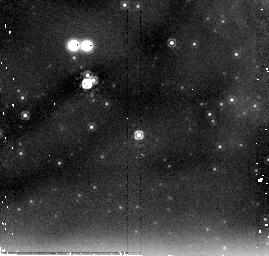
Target: NGC604-5. Instrument: NICMOS/NIC2. Filter: F205W. Exposure: 6 min. Observation ID: n96y02090

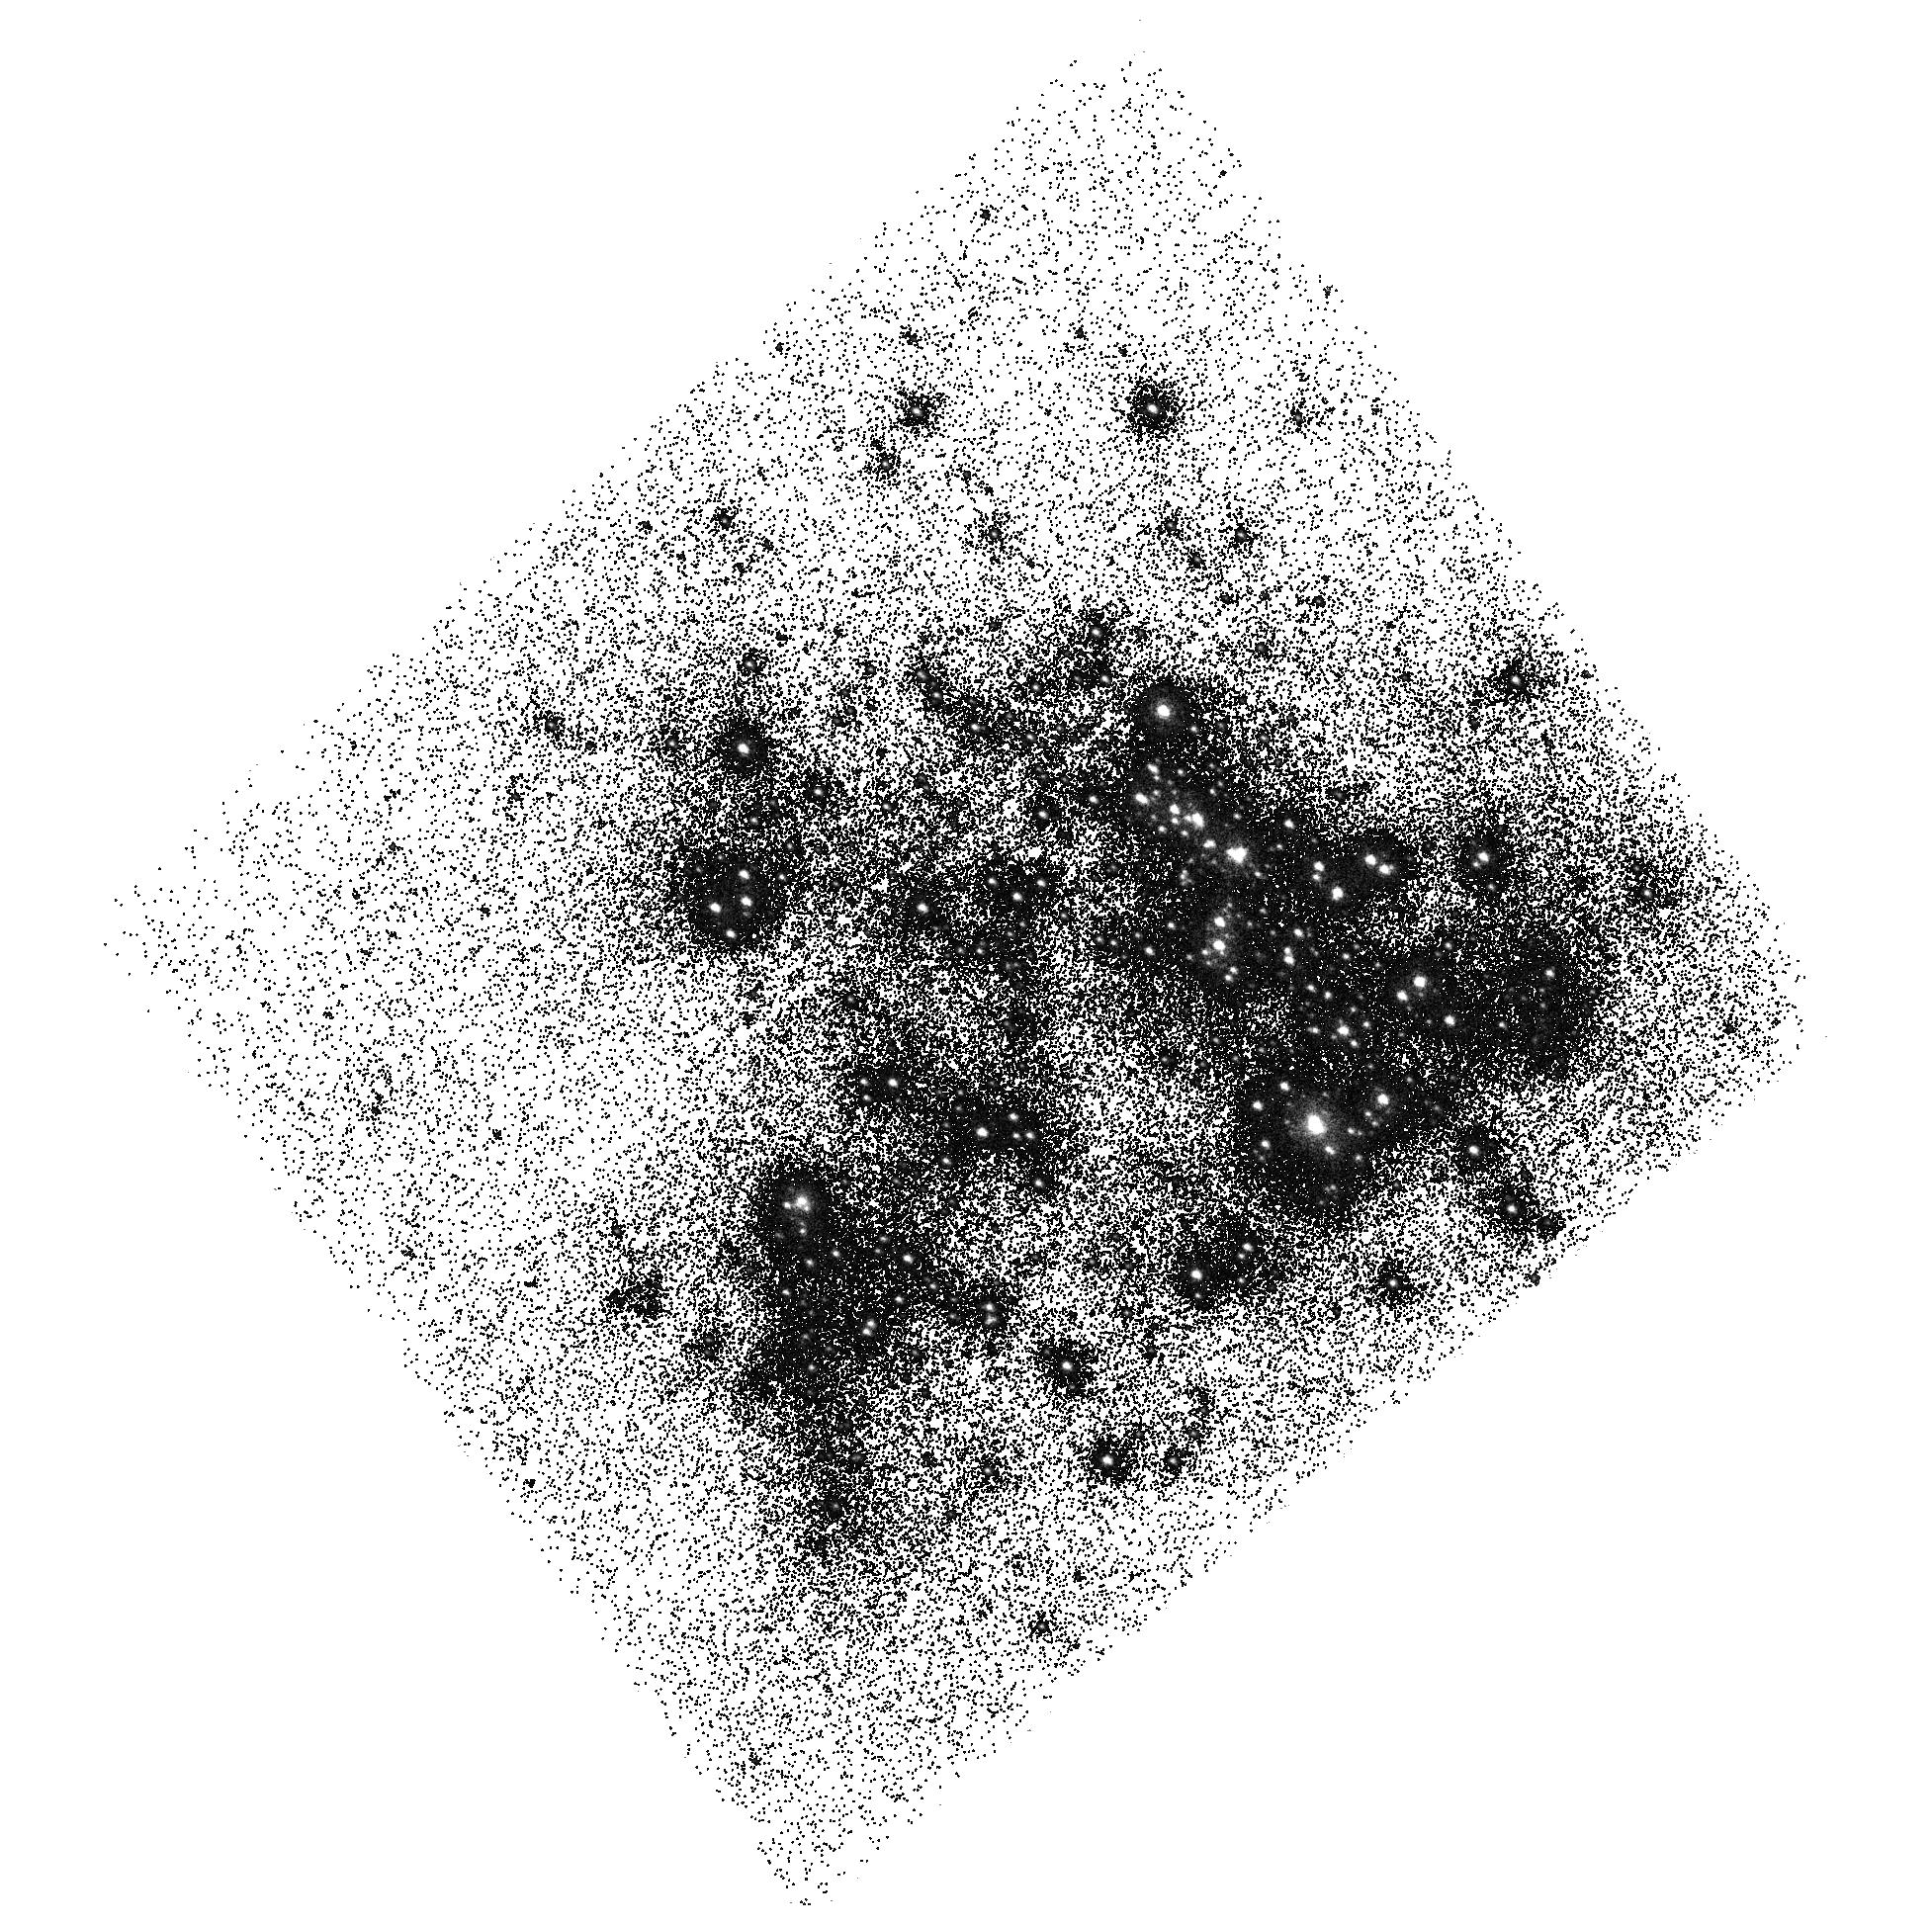
Target: NGC604-CORE. Instrument: ACS/SBC. Filter: F165LP. Exposure: 4 min. Observation ID: hst_10419_12_acs_sbc_f165lp_j96y12

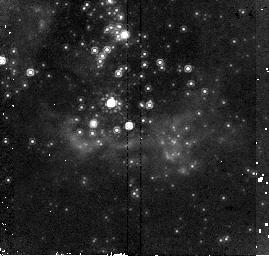
Target: NGC604-2. Instrument: NICMOS/NIC2. Filter: F160W. Exposure: 6 min. Observation ID: n96y010f0

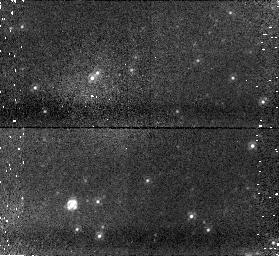
Target: field at RA 23.628°, Dec 30.776°. Instrument: NICMOS/NIC1. Filter: F110W. Exposure: 6 min. Observation ID: n96y01040

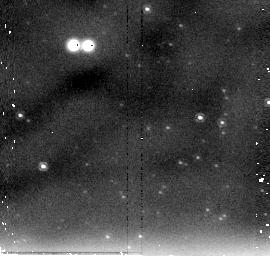
Target: NGC604-BKG. Instrument: NICMOS/NIC2. Filter: F205W. Exposure: 6 min. Observation ID: n96y030b0

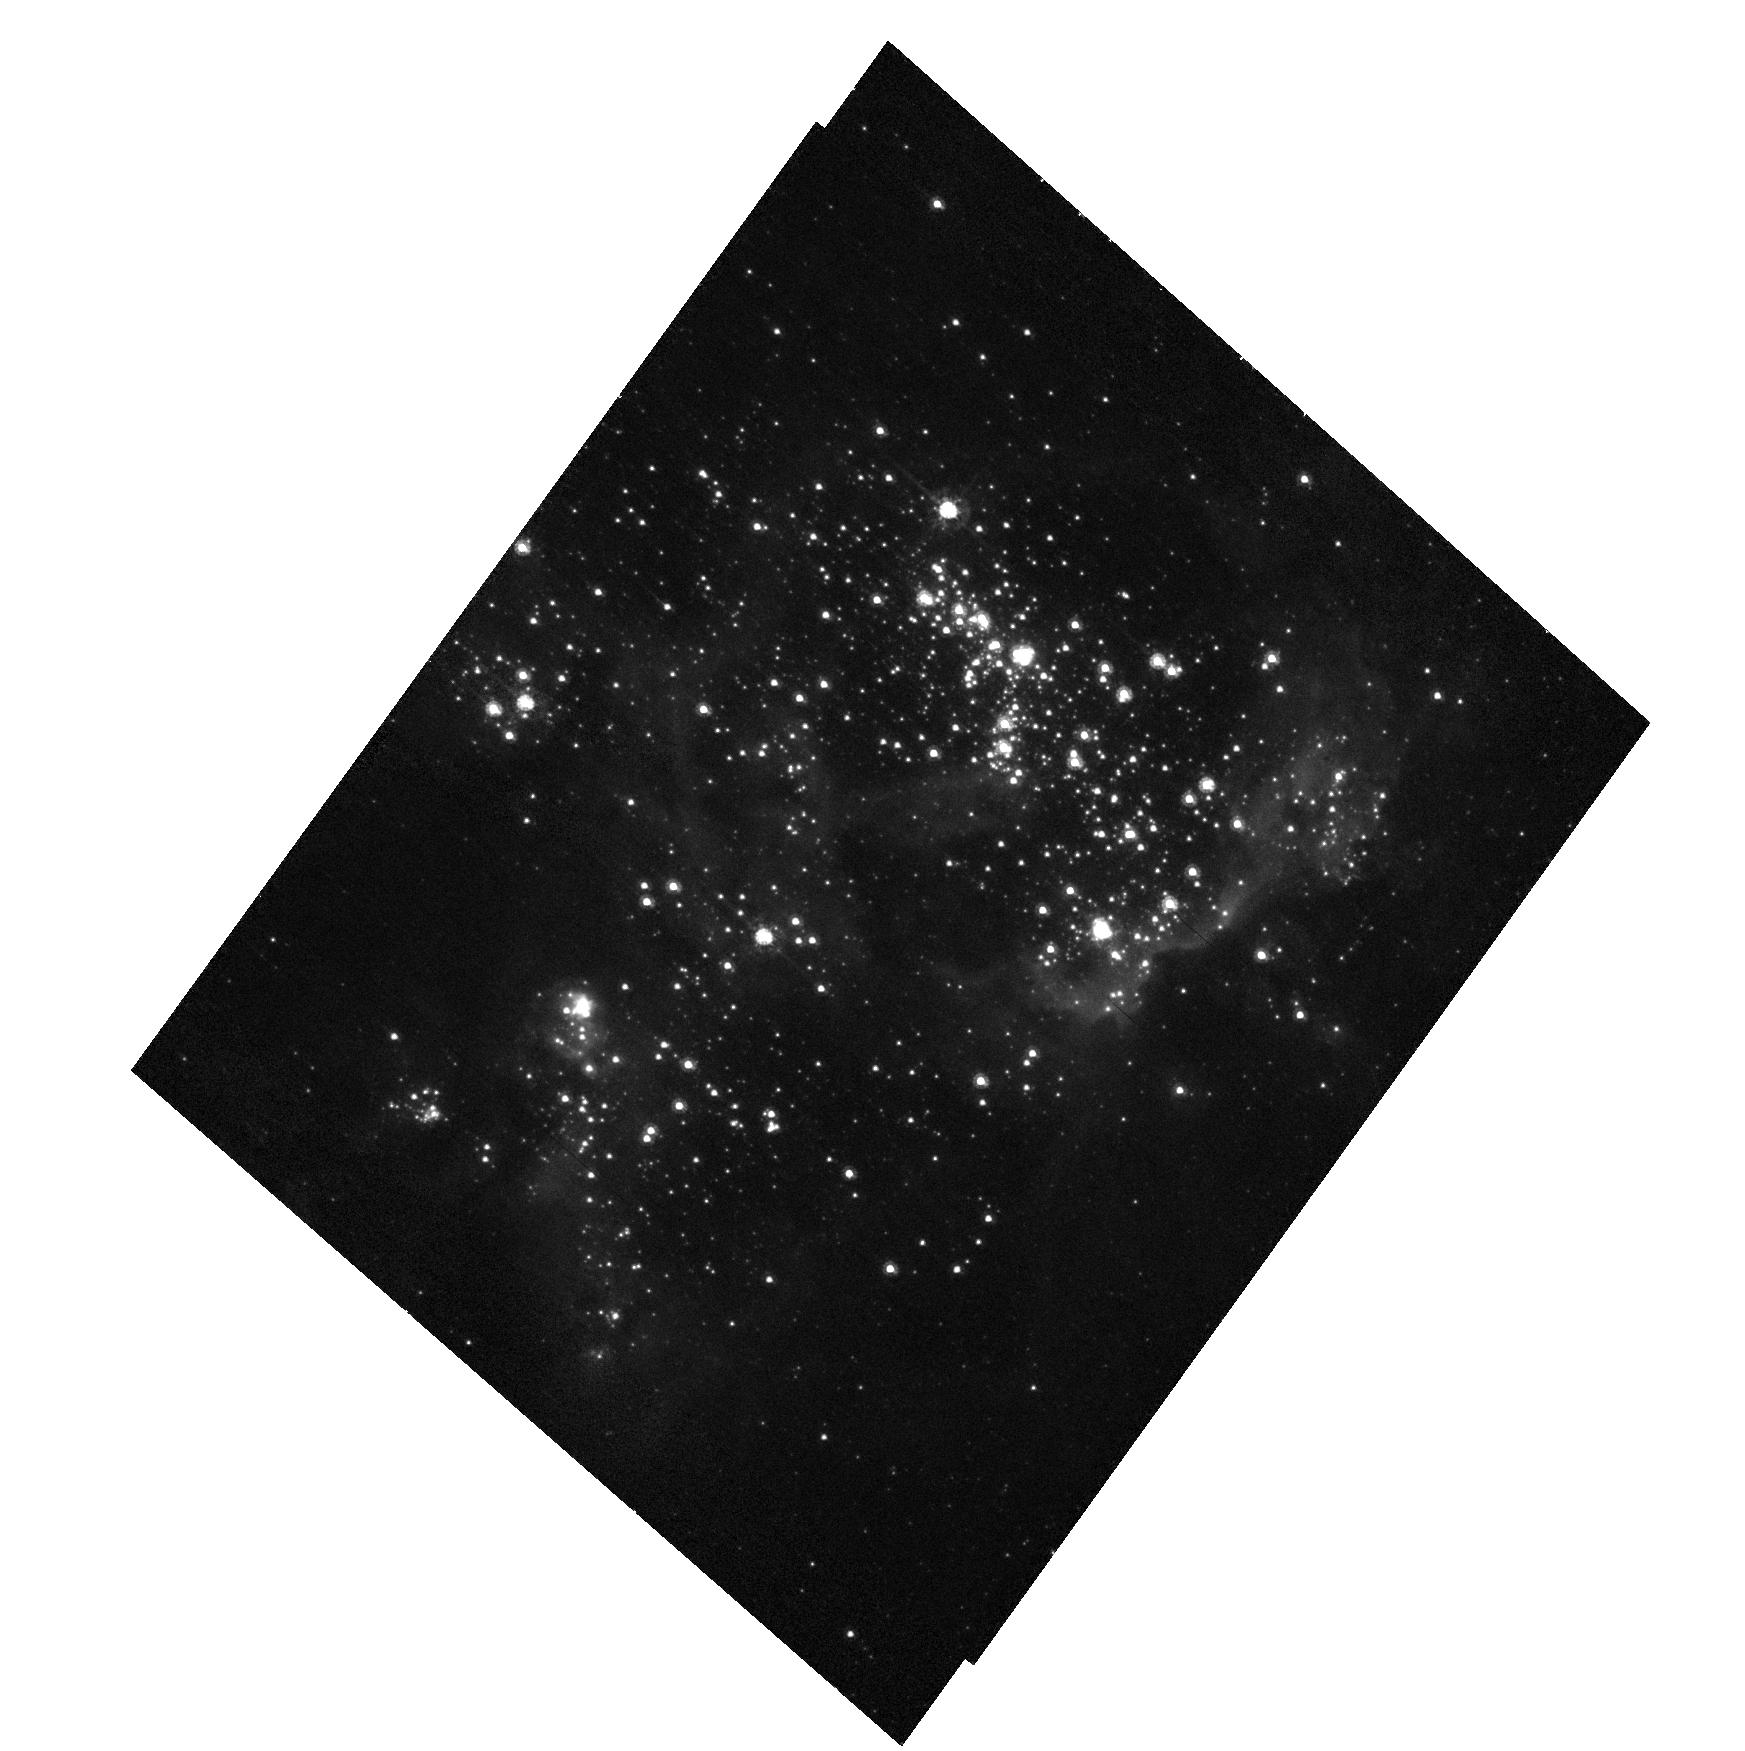
Target: NGC604-CORE. Instrument: ACS/HRC. Filter: F435W. Exposure: 13 min. Observation ID: hst_10419_11_acs_hrc_f435w_j96y11

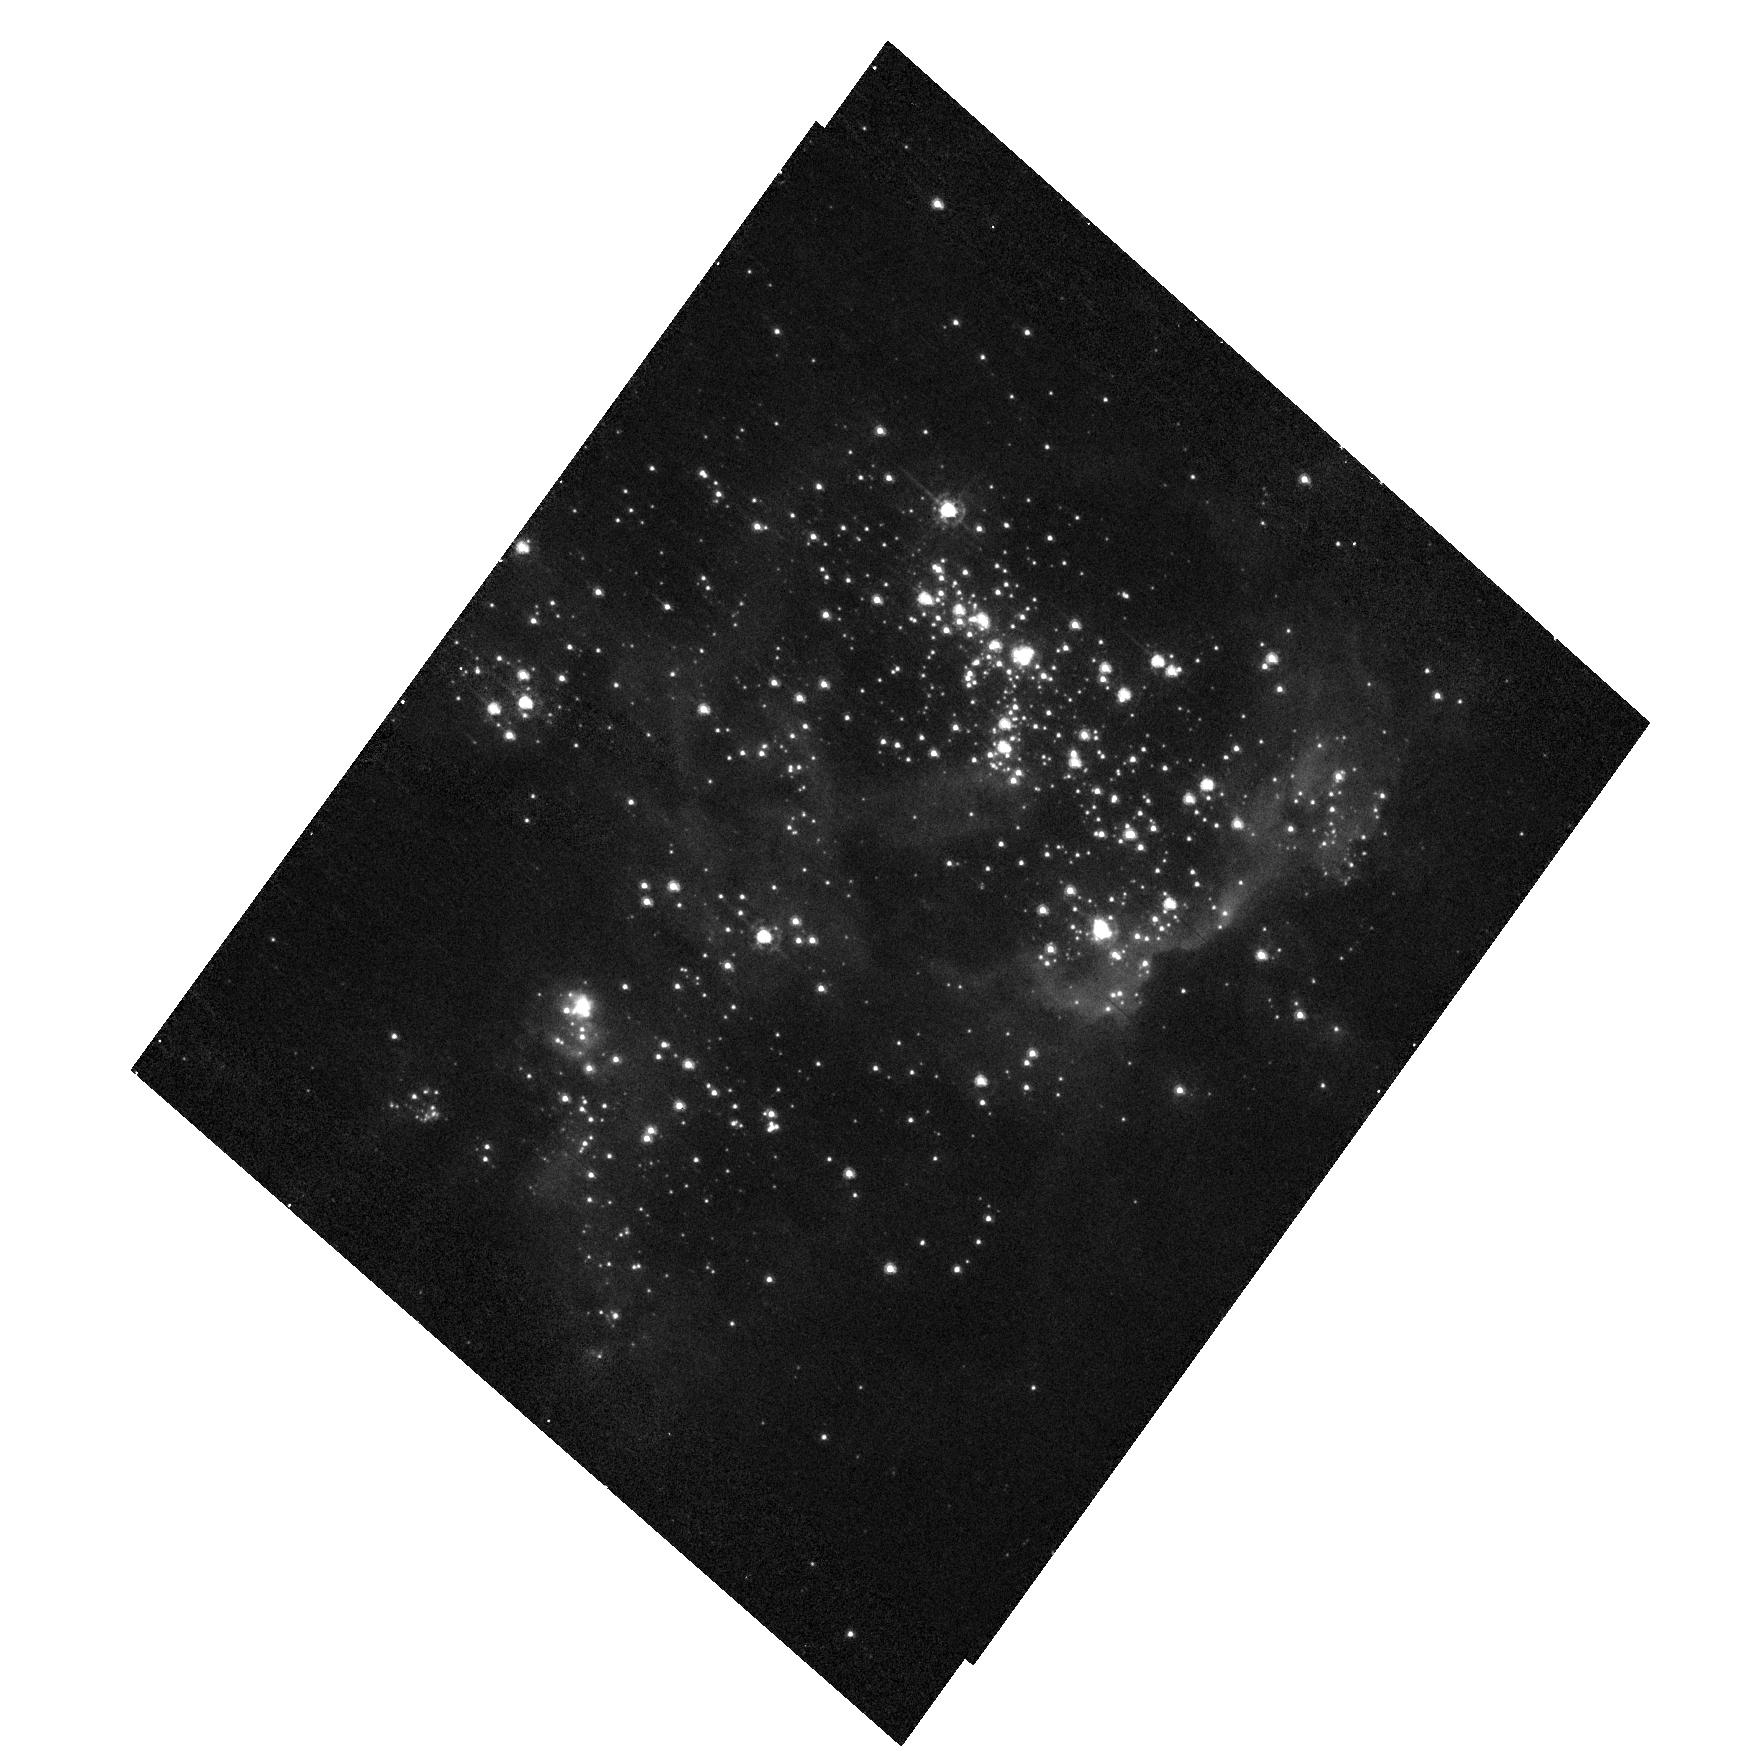
Target: NGC604-CORE. Instrument: ACS/HRC. Filter: F330W. Exposure: 13 min. Observation ID: hst_10419_11_acs_hrc_f330w_j96y11

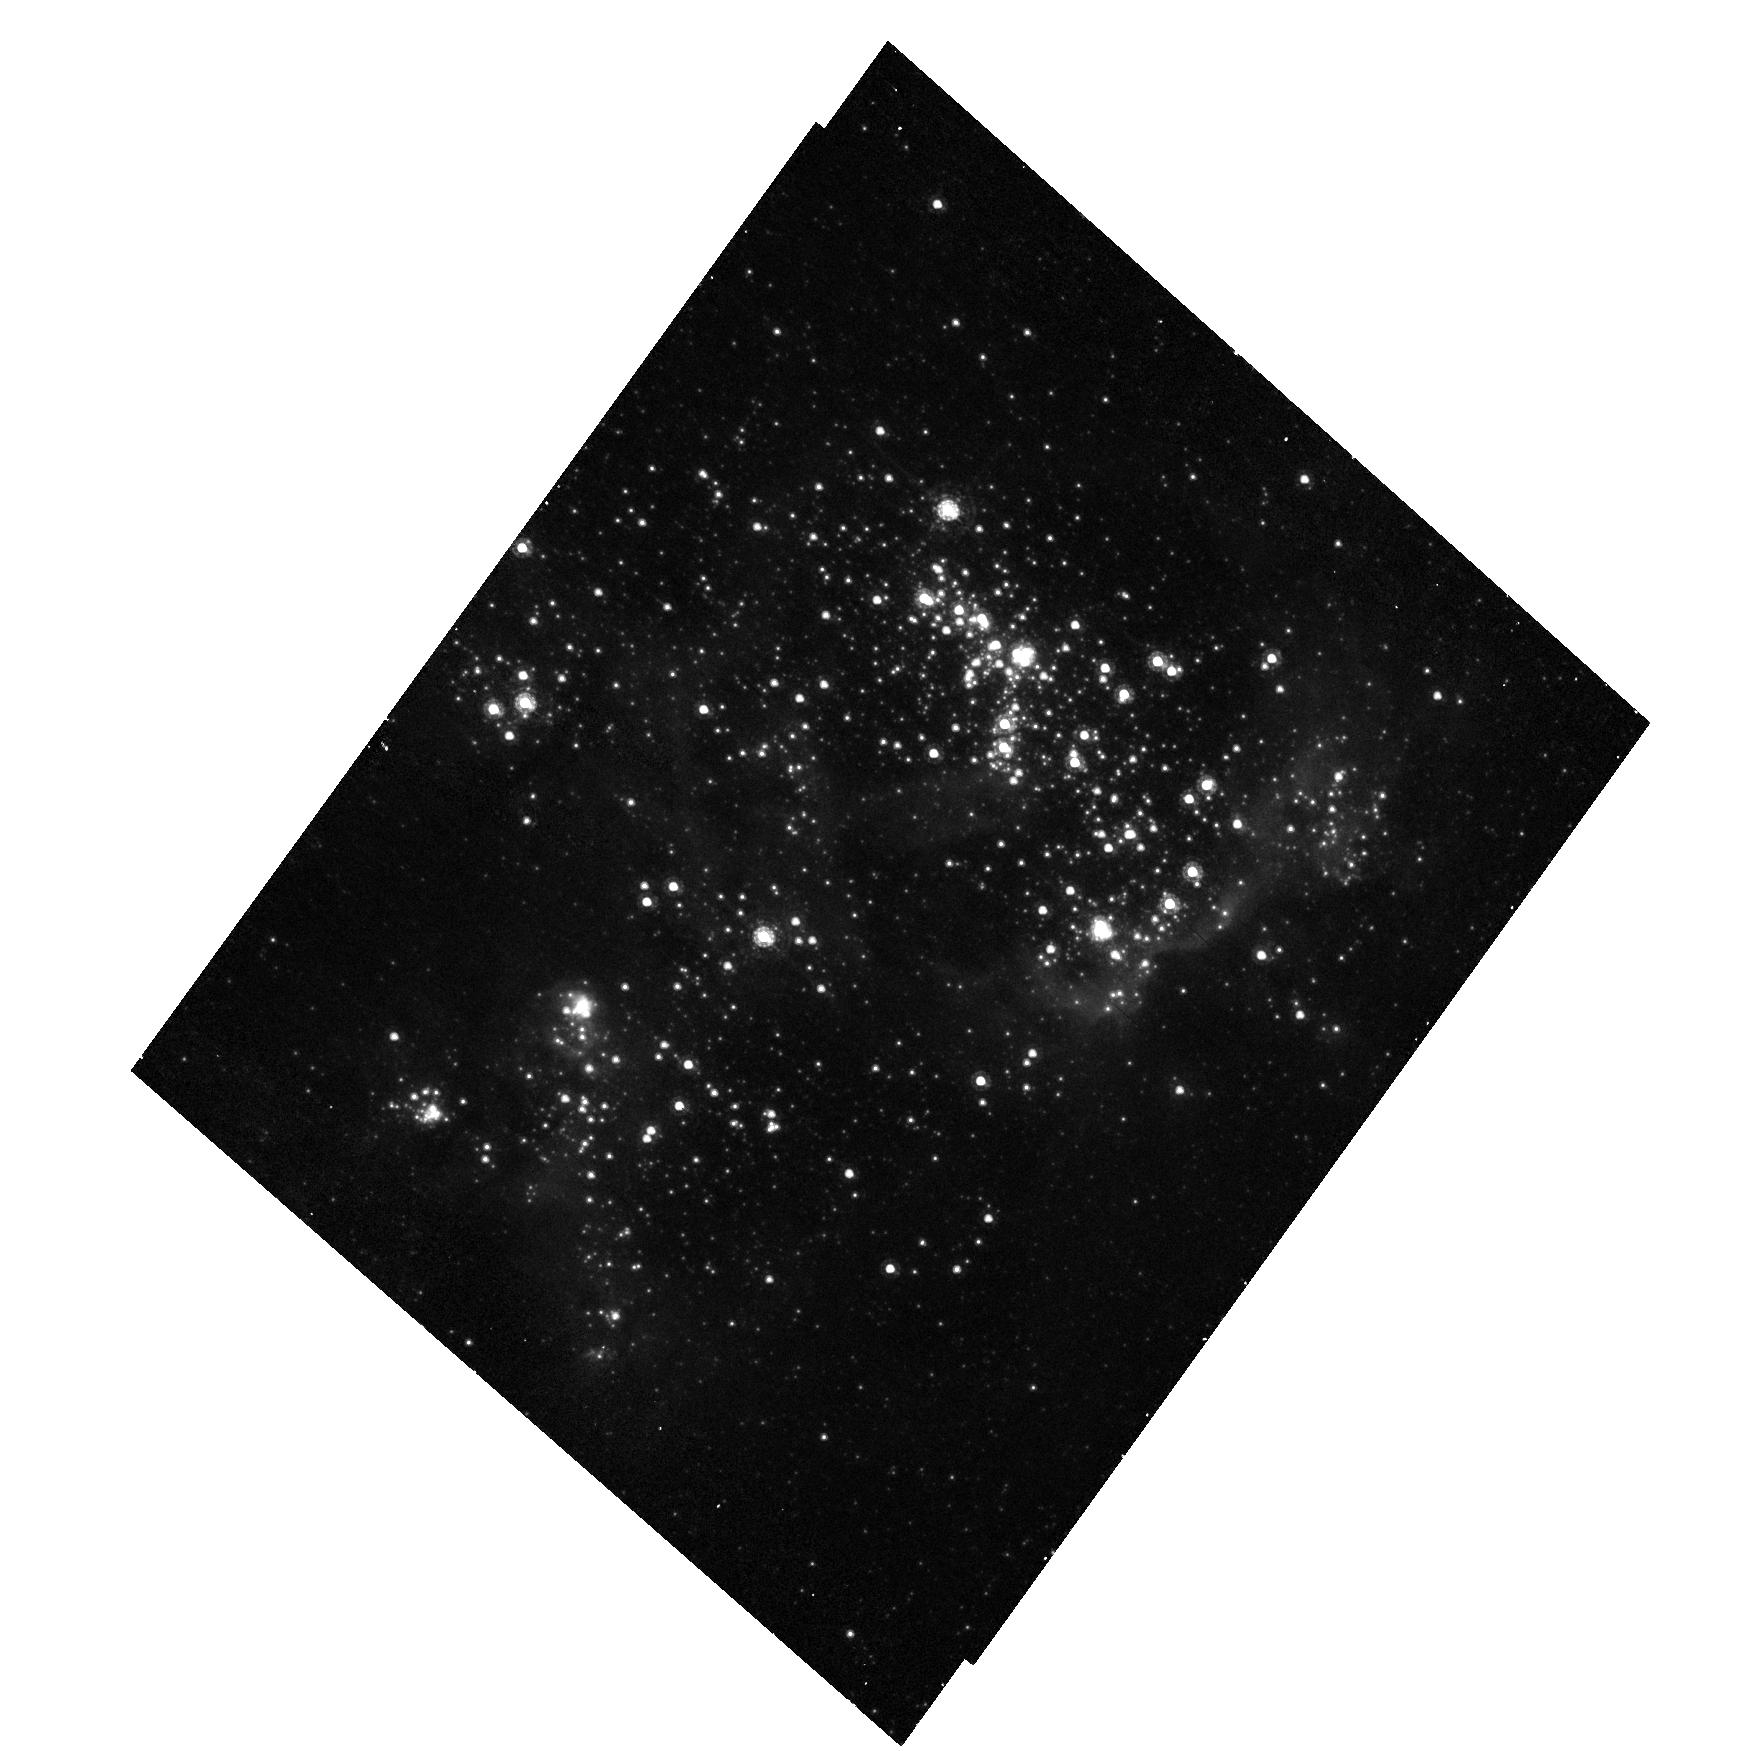
Target: NGC604-CORE. Instrument: ACS/HRC. Filter: F550M. Exposure: 23 min. Observation ID: hst_10419_11_acs_hrc_f550m_j96y11

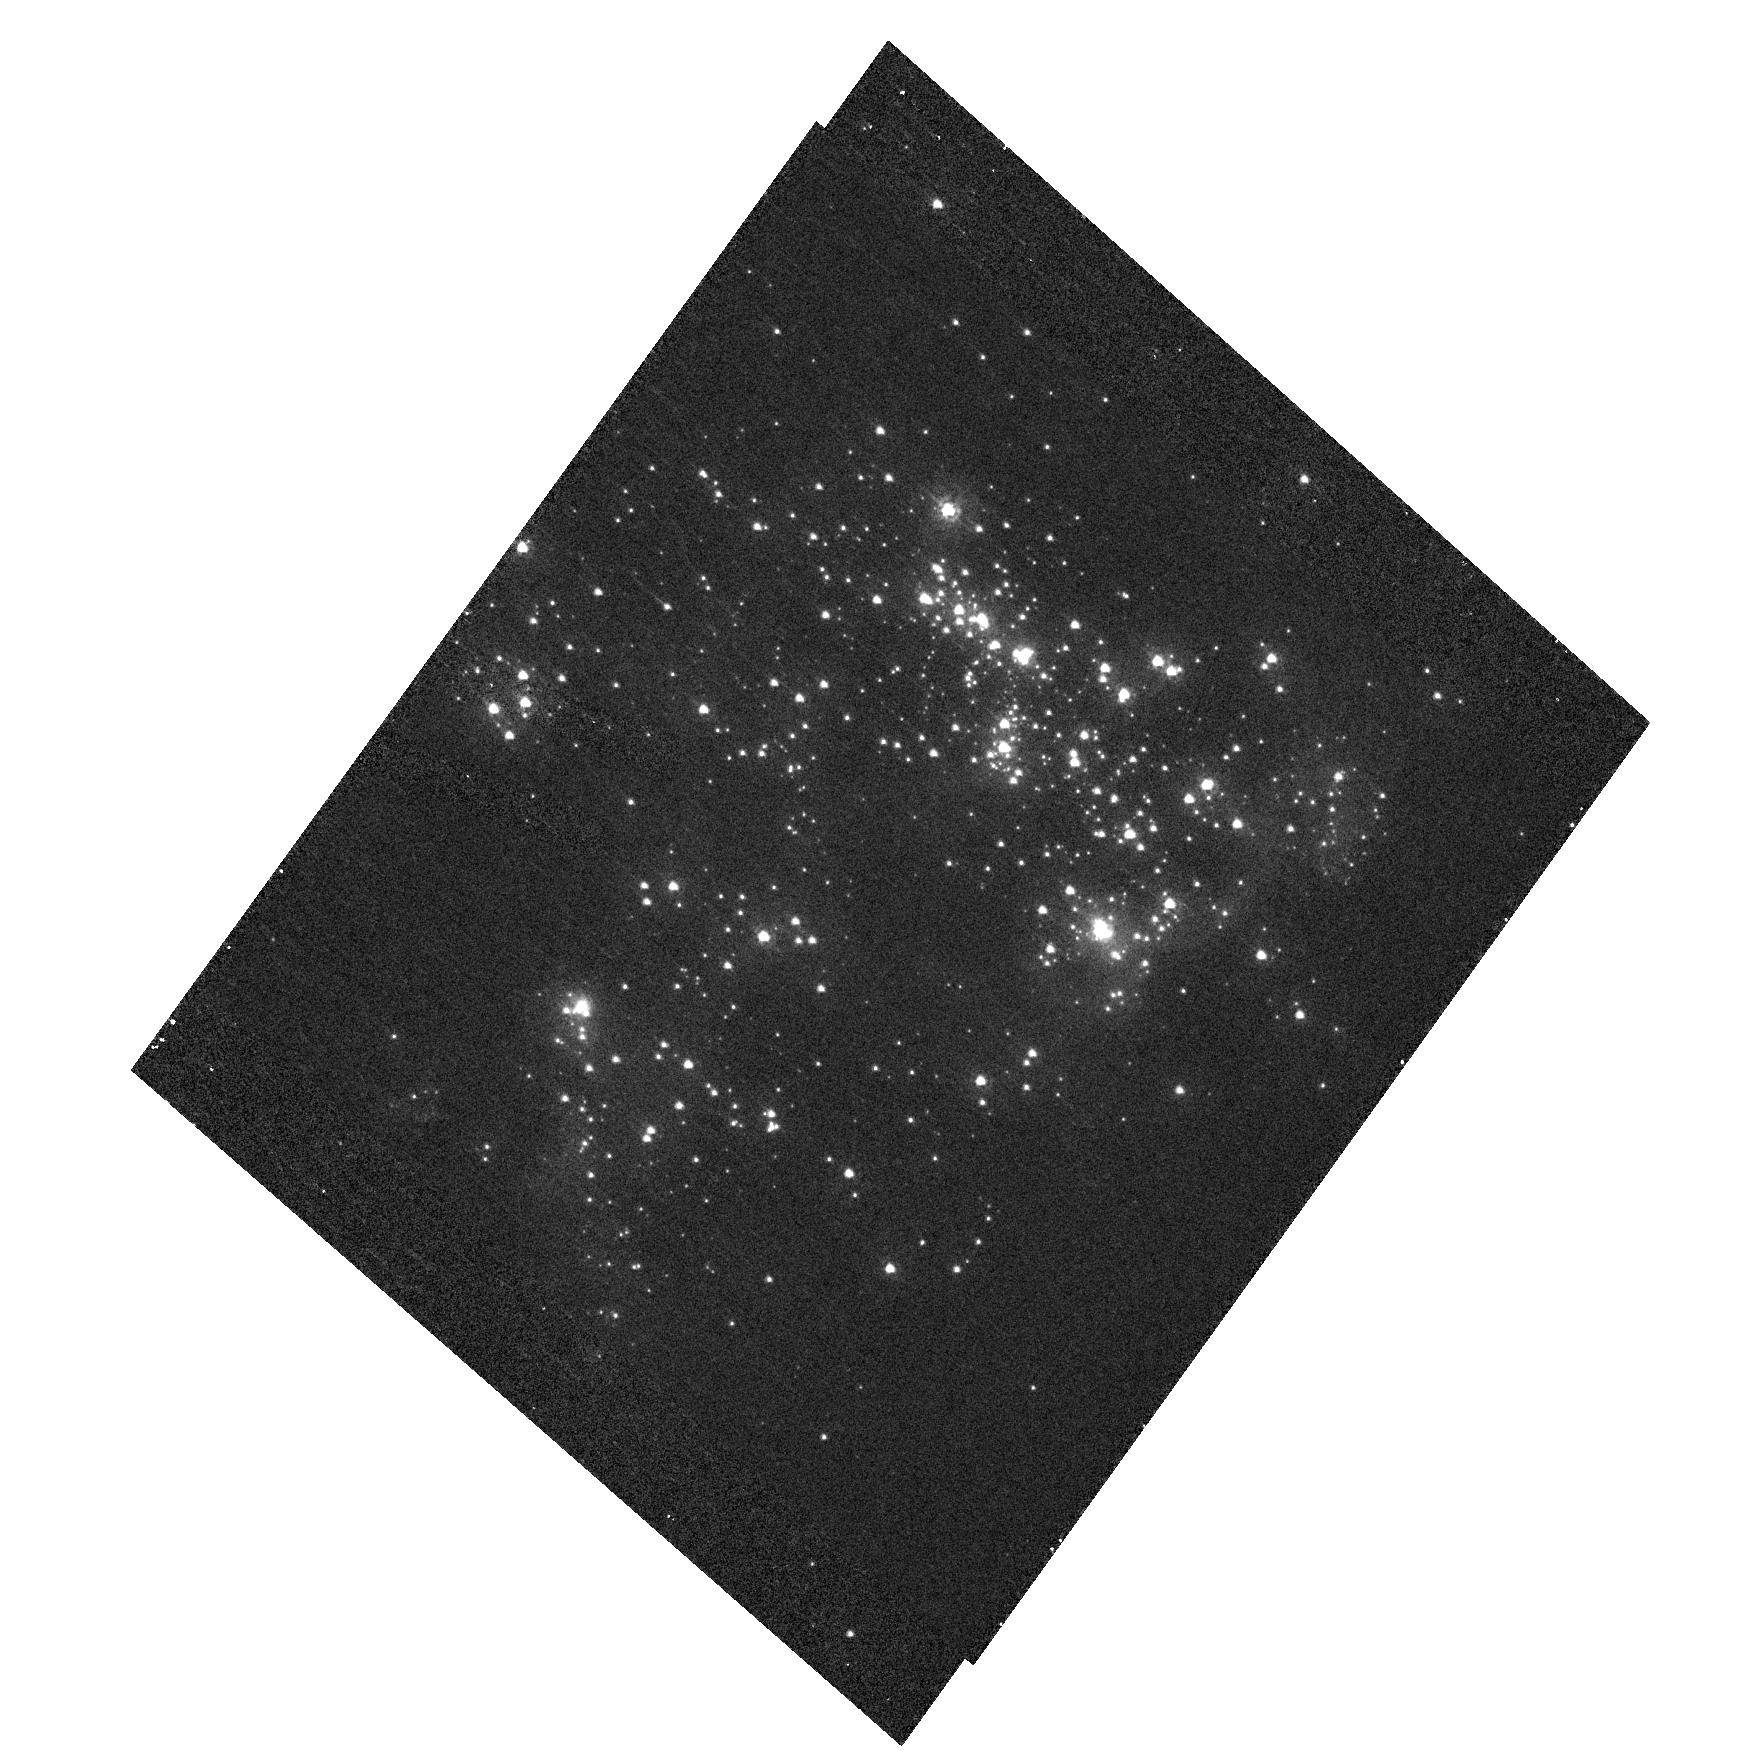
Target: NGC604-CORE. Instrument: ACS/HRC. Filter: F220W. Exposure: 10 min. Observation ID: hst_10419_11_acs_hrc_f220w_j96y11

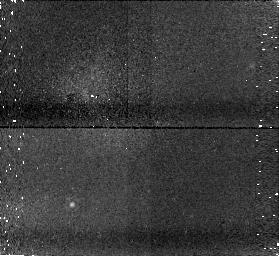
Target: field at RA 23.628°, Dec 30.776°. Instrument: NICMOS/NIC1. Filter: F187N. Exposure: 6 min. Observation ID: n96y03040

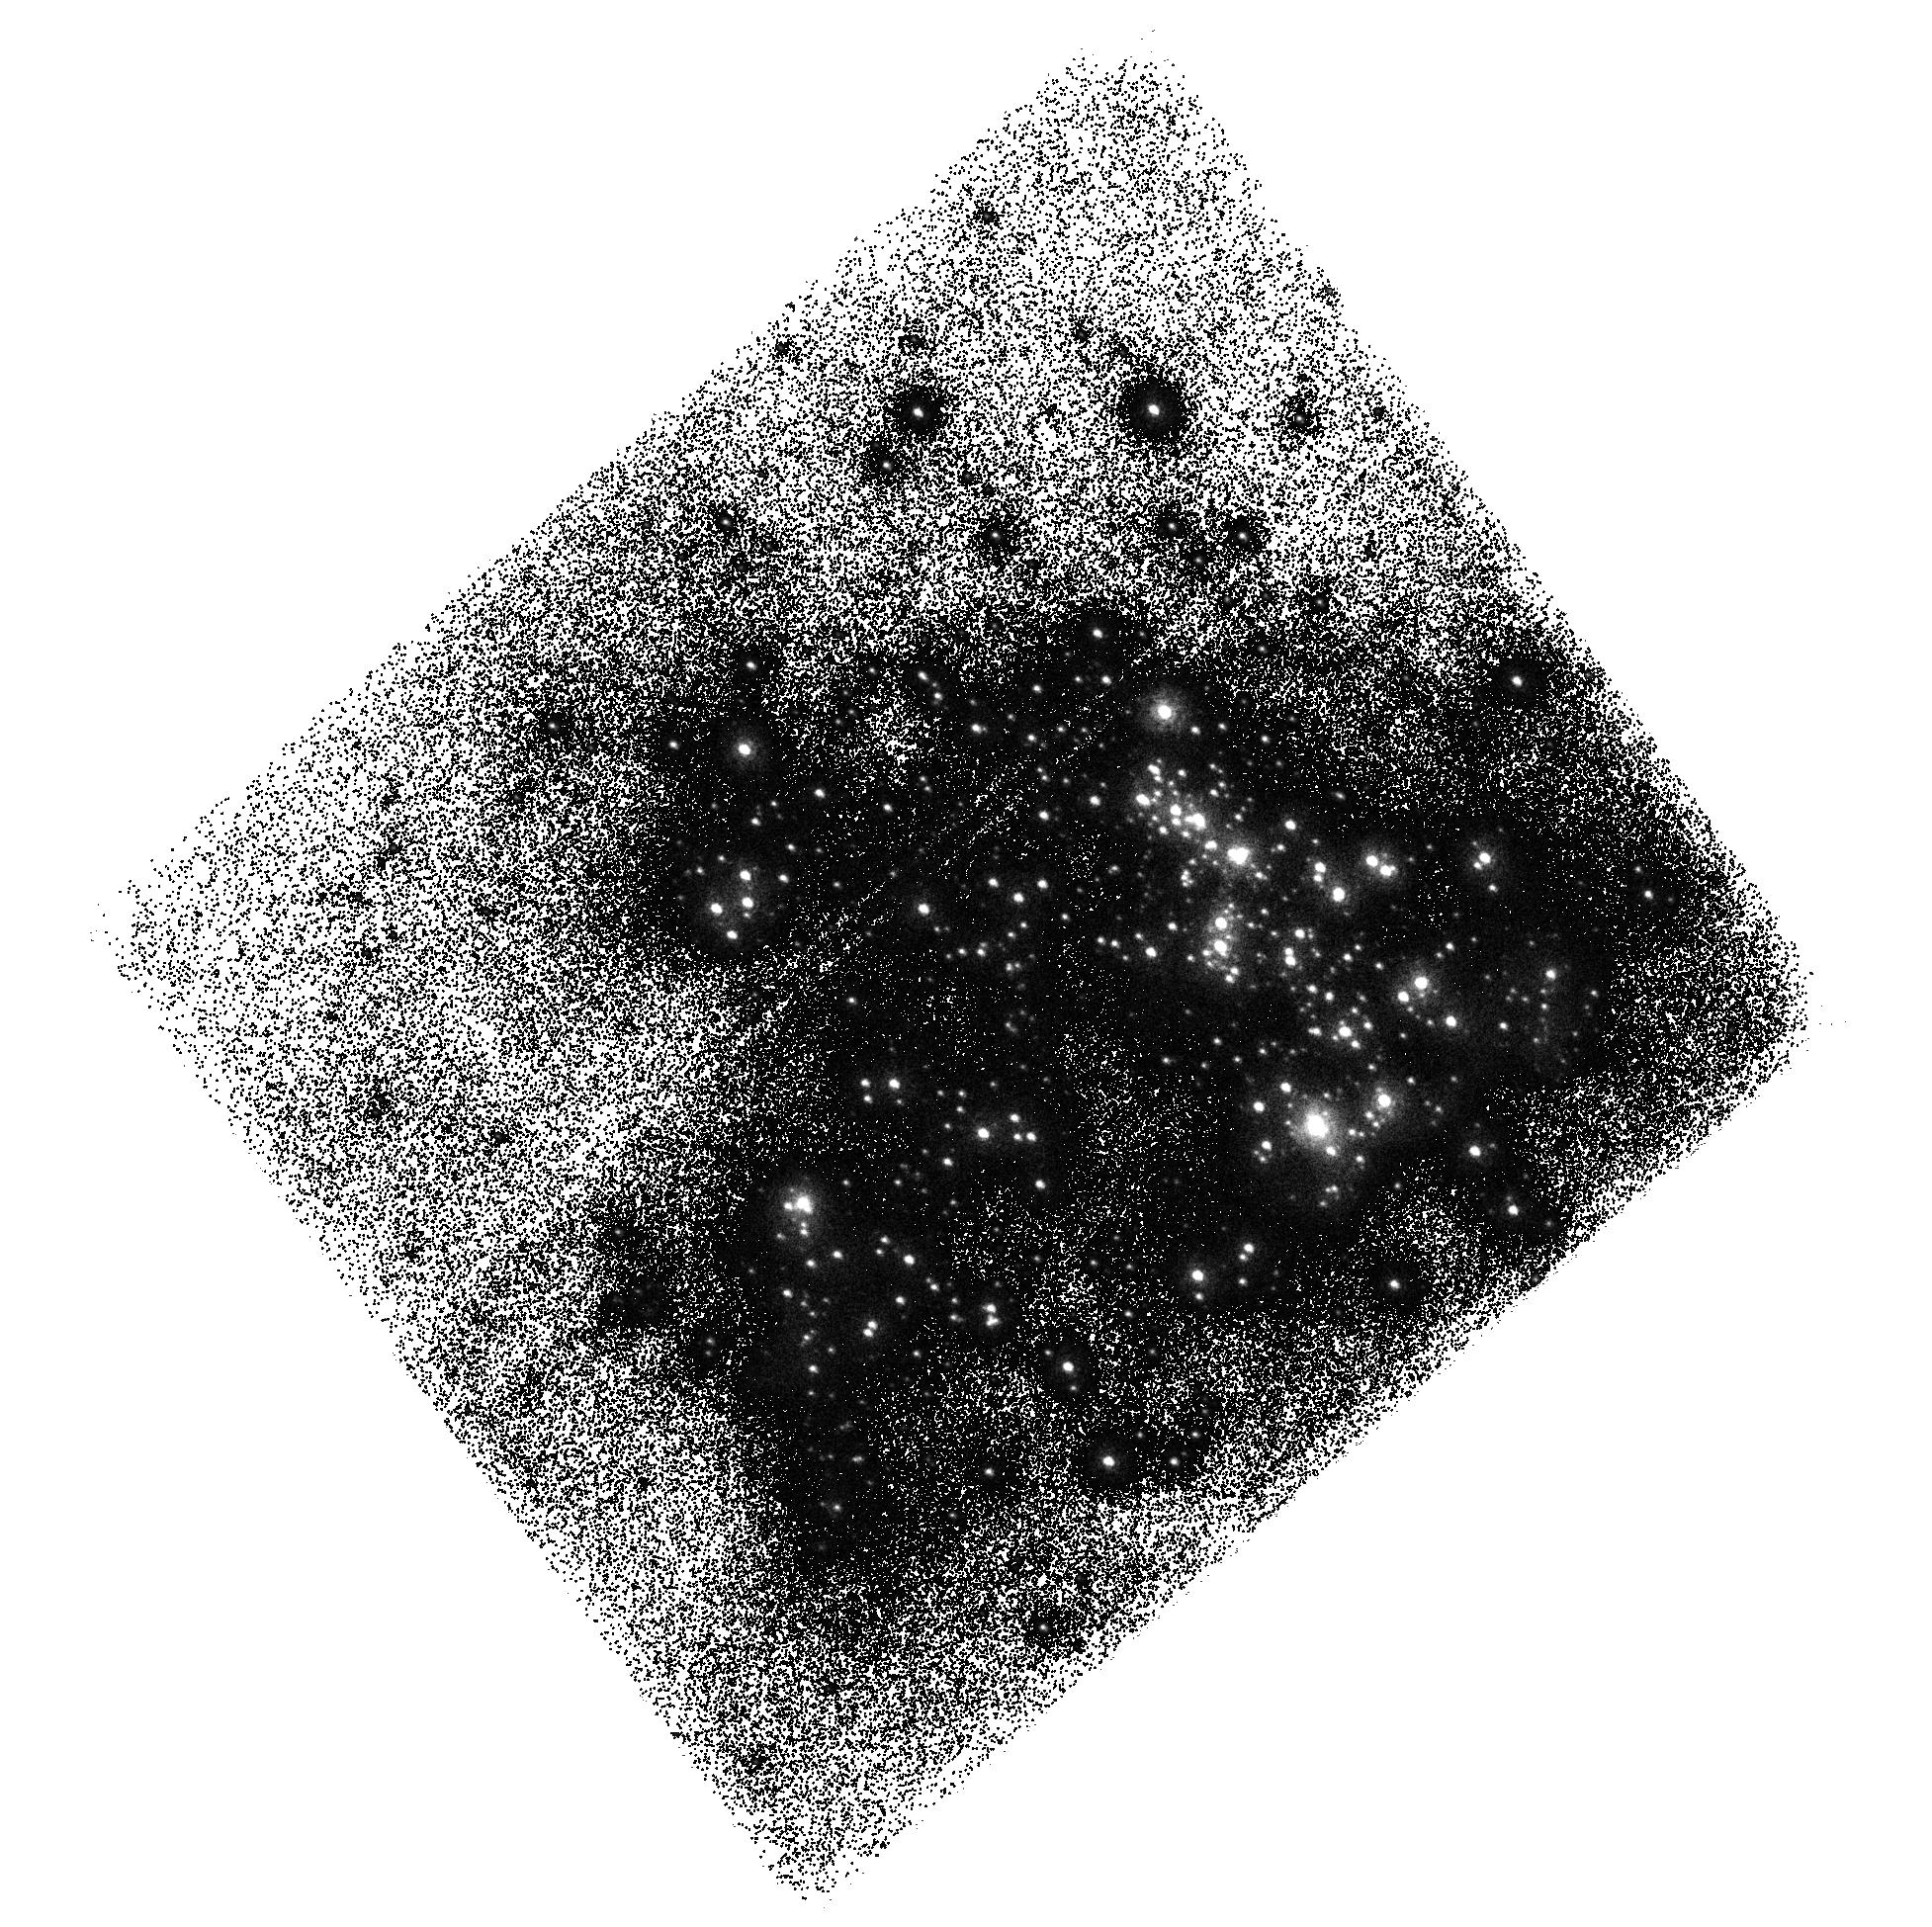
Target: NGC604-CORE. Instrument: ACS/SBC. Filter: F150LP. Exposure: 4 min. Observation ID: hst_10419_12_acs_sbc_f150lp_j96y12

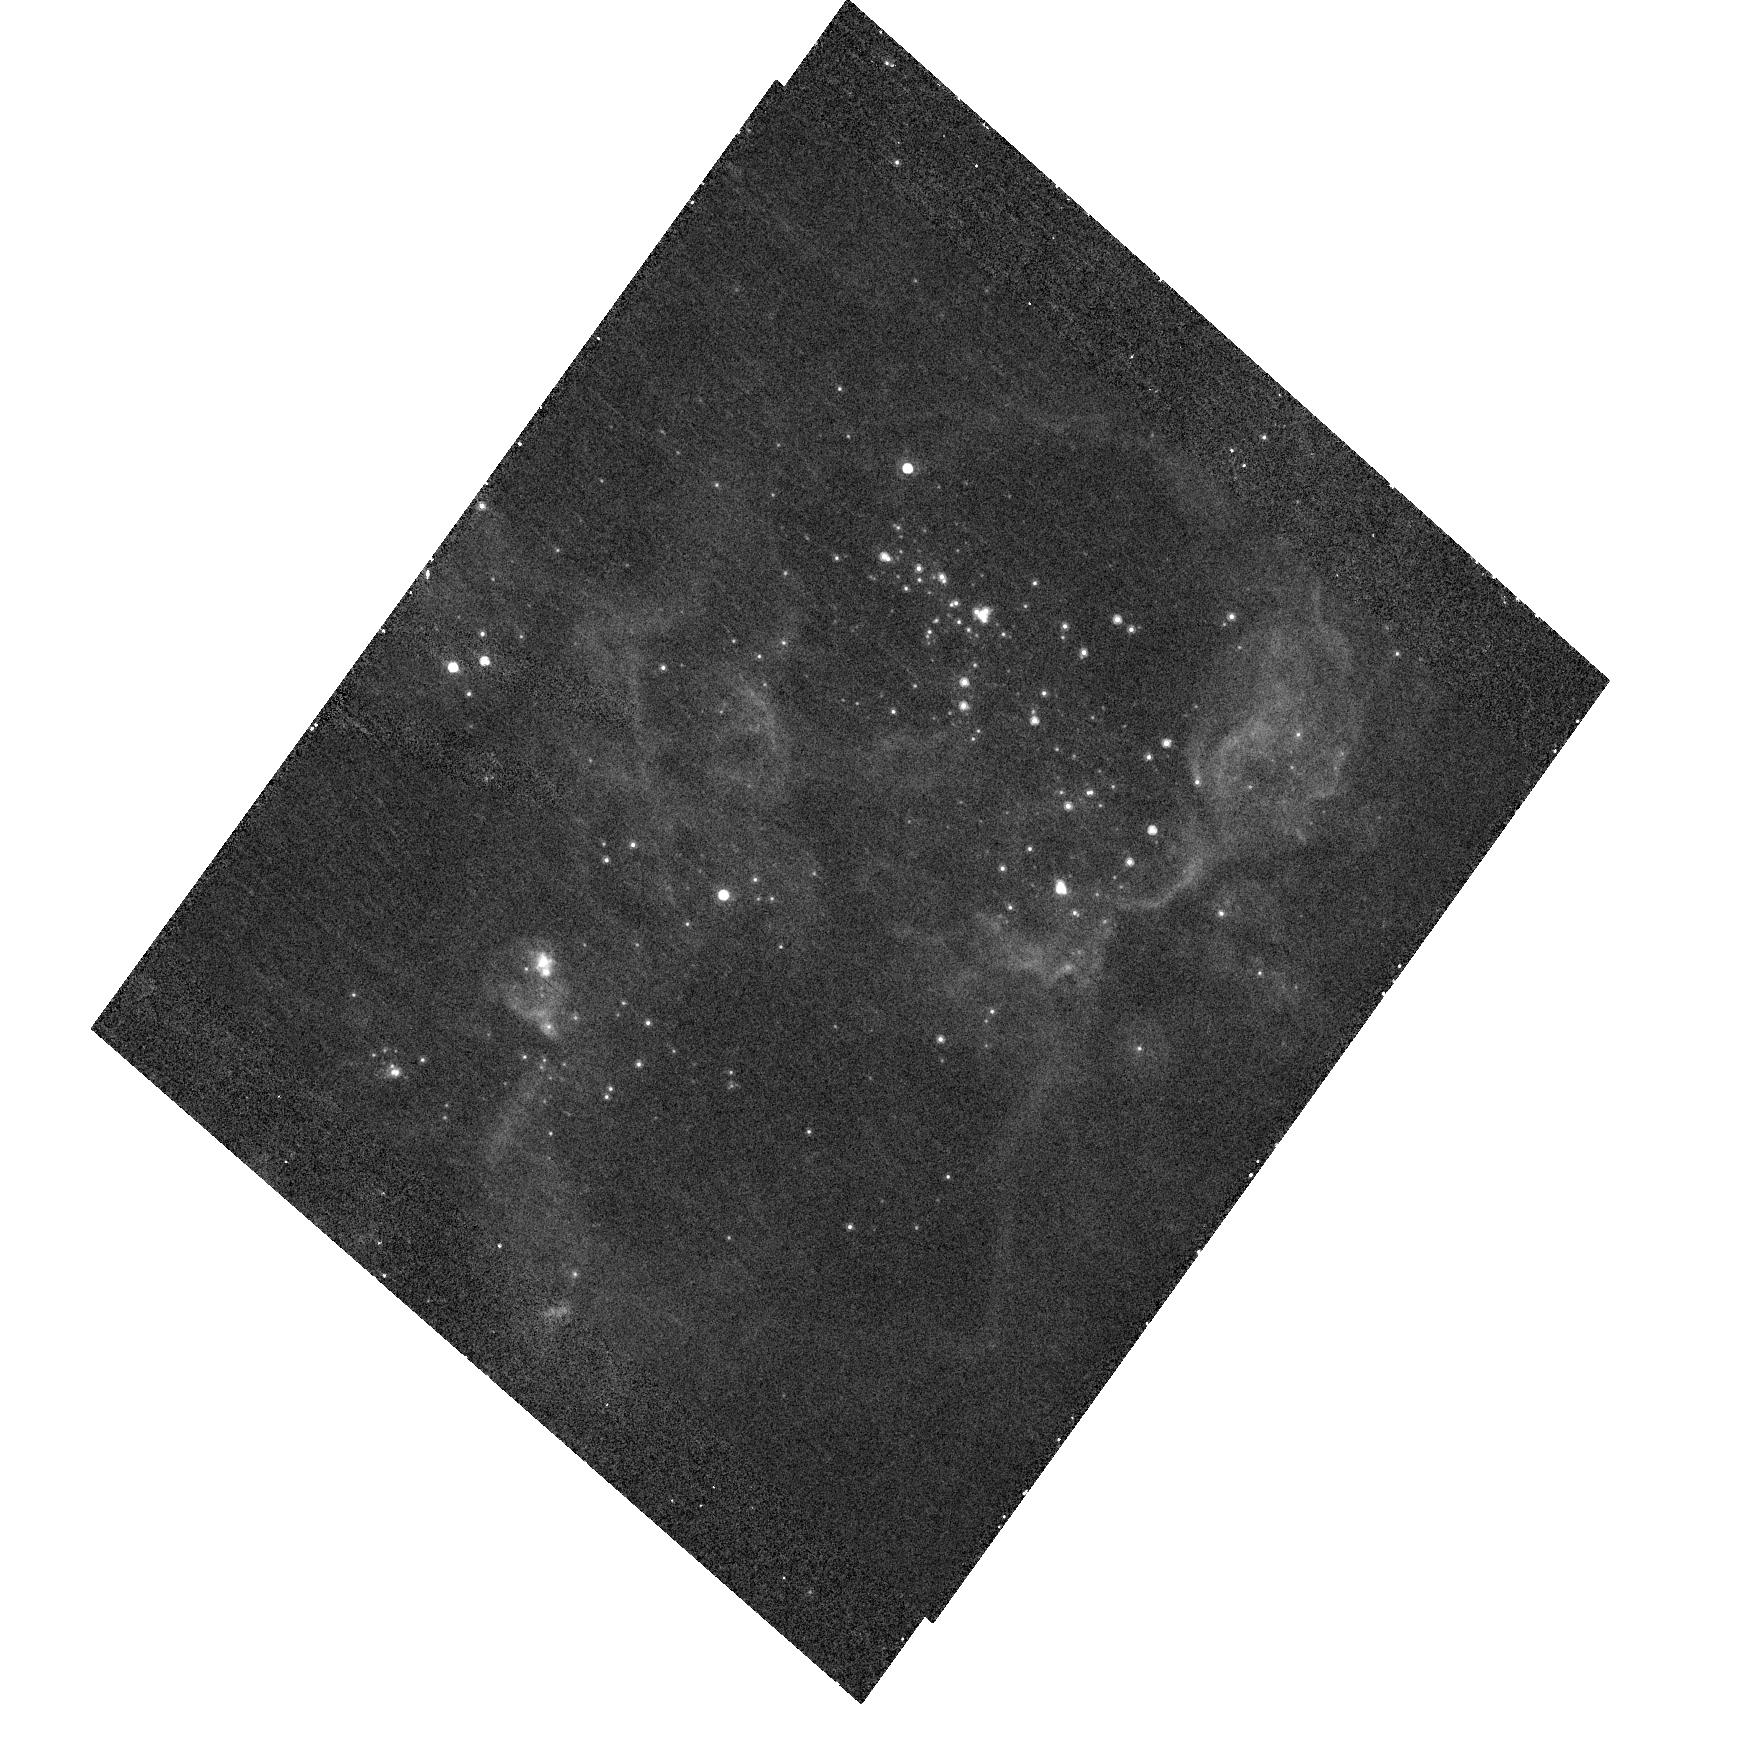
Target: NGC604-CORE. Instrument: ACS/HRC. Filter: F660N. Exposure: 18 min. Observation ID: hst_10419_11_acs_hrc_f660n_j96y11

An in-depth analysis of a prototypical giant H II region: NGC 604 (PI: Barba, Rodolfo H.)

NGC 604 is, together with 30 Doradus, the extragalactic prototype giant H II region. Its stellar content and mass (~200 O+WR stars, ~10**5 M_Sun), age (~3.5 Myr), proximity (840 kpc), and low foreground extinction (E(B-V) <= 0.1) make it an ideal object to study the massive stellar population of a scaled OB association, its interaction with the surrounding medium, and the effects caused by the strong differential extinction. We propose new HST observations which, combined with existent ones, will provide the most thorough multi-wavelength study of NGC 604 from the FUV to the NIR. We will obtain spectral classifications for ~200 stars, measure their spectral energy distributions from 1300 A to 2.2 microns, identify embedded very-young stellar populations hidden inside dust clouds, measure the extinction law and its possible variations as a function of environmental conditions, and analyze the relationship between the hot stars and the surrounding gas. The new data we are proposing is divided into three parts: (a) slitless objective-prism FUV spectroscopy using ACS/SBC, (b) multi-filter (6 broad-band and 2 narrow-band) NUV-optical imaging using ACS/HRC, and (c) HST/NICMOS broadband imaging. Our final goal is to analyze in detail a well-resolved giant H II region in order to understand the properties of similar but unresolved objects located at cosmological distances.